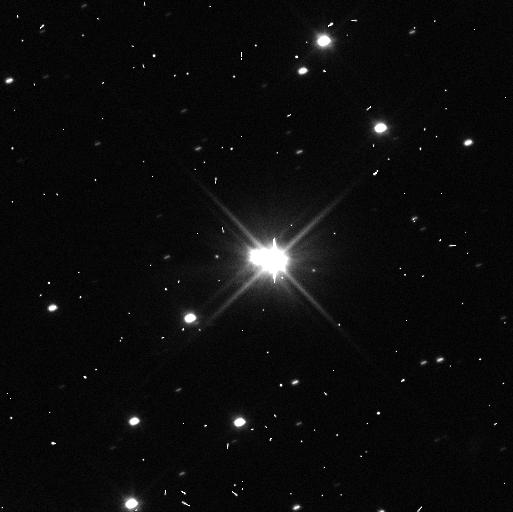
Target: PLUTO-SYSTEM. Instrument: WFC3/UVIS. Filter: F350LP. Exposure: 3 min. Observation ID: icok30t4q

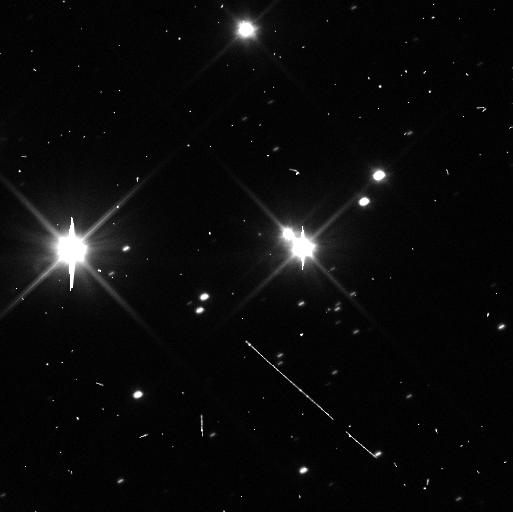
Target: PLUTO-SYSTEM. Instrument: WFC3/UVIS. Filter: F350LP. Exposure: 3 min. Observation ID: icok32uaq

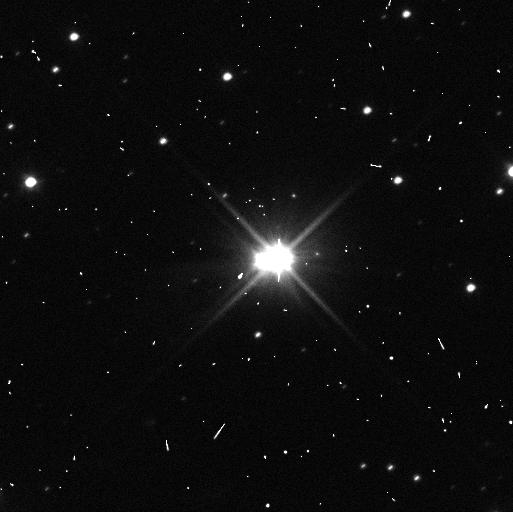
Target: PLUTO-SYSTEM. Instrument: WFC3/UVIS. Filter: F350LP. Exposure: 3 min. Observation ID: icok34j5q

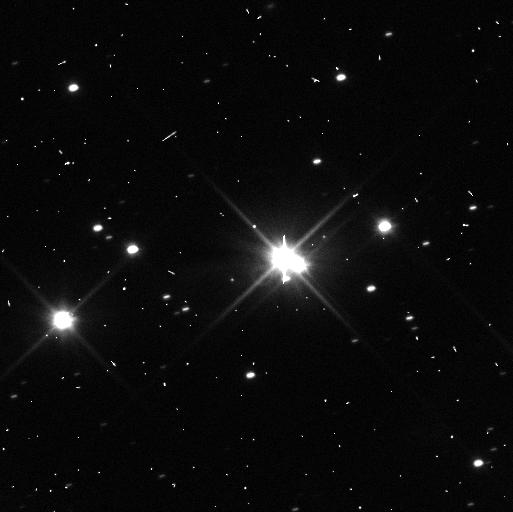
Target: PLUTO-SYSTEM. Instrument: WFC3/UVIS. Filter: F350LP. Exposure: 3 min. Observation ID: icok31k6q

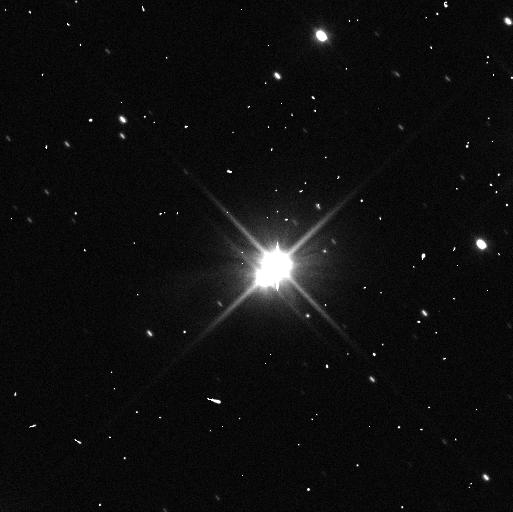
Target: PLUTO-SYSTEM. Instrument: WFC3/UVIS. Filter: F350LP. Exposure: 3 min. Observation ID: icok15ehq

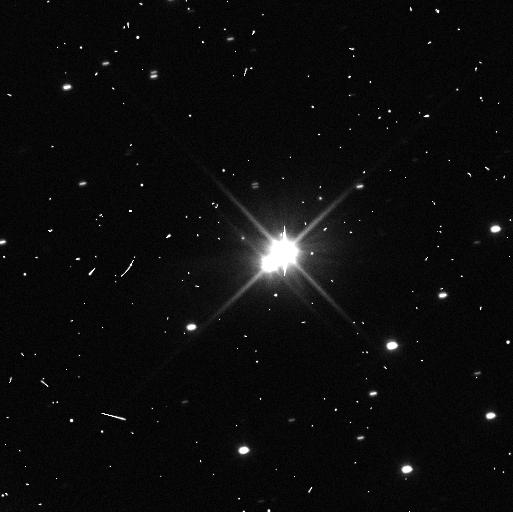
Target: PLUTO-SYSTEM. Instrument: WFC3/UVIS. Filter: F350LP. Exposure: 3 min. Observation ID: icok21ihq

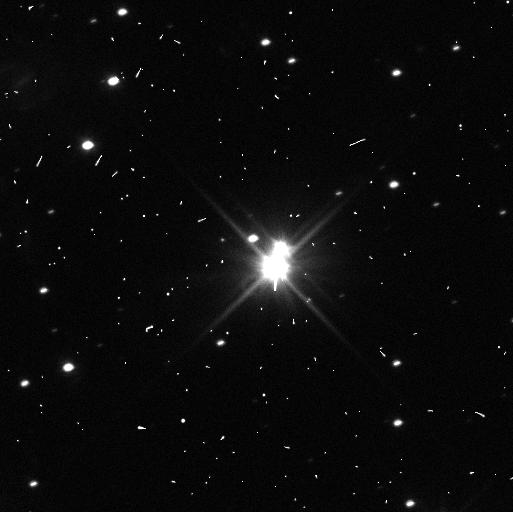
Target: PLUTO-SYSTEM. Instrument: WFC3/UVIS. Filter: F350LP. Exposure: 3 min. Observation ID: icok29inq

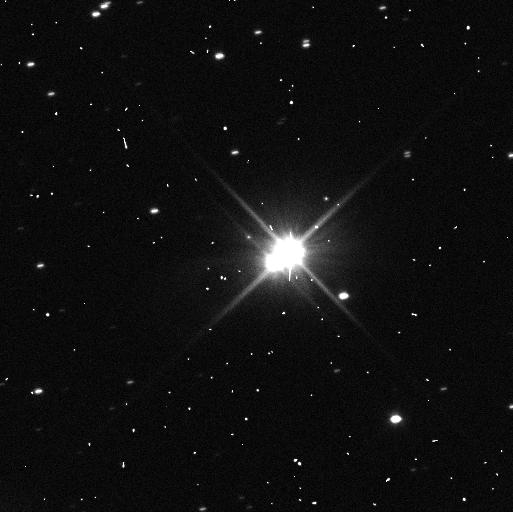
Target: PLUTO-SYSTEM. Instrument: WFC3/UVIS. Filter: F350LP. Exposure: 3 min. Observation ID: icok20hsq

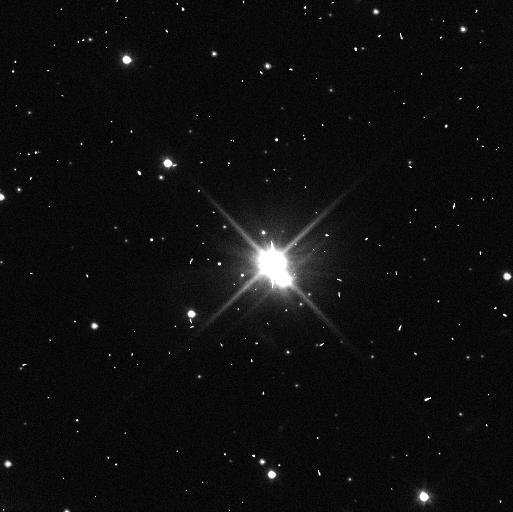
Target: PLUTO-SYSTEM. Instrument: WFC3/UVIS. Filter: F350LP. Exposure: 3 min. Observation ID: icok39m9q

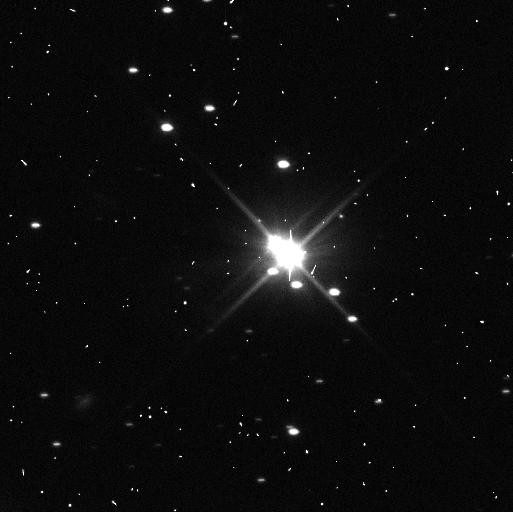
Target: PLUTO-SYSTEM. Instrument: WFC3/UVIS. Filter: F350LP. Exposure: 3 min. Observation ID: icok19cnq

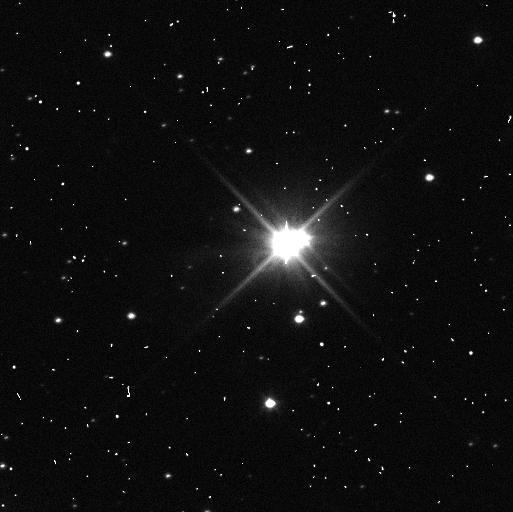
Target: PLUTO-SYSTEM. Instrument: WFC3/UVIS. Filter: F350LP. Exposure: 3 min. Observation ID: icok36rsq

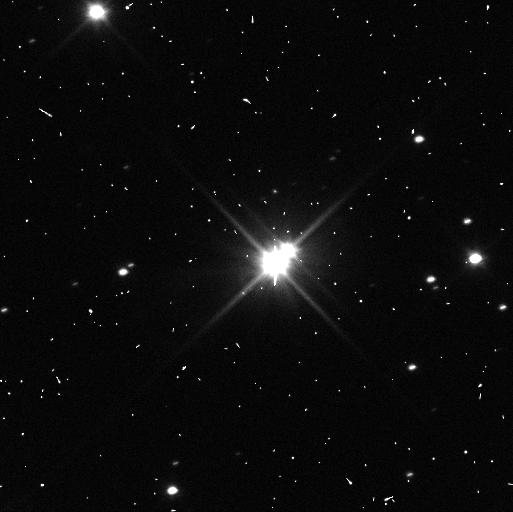
Target: PLUTO-SYSTEM. Instrument: WFC3/UVIS. Filter: F350LP. Exposure: 3 min. Observation ID: icok25huq

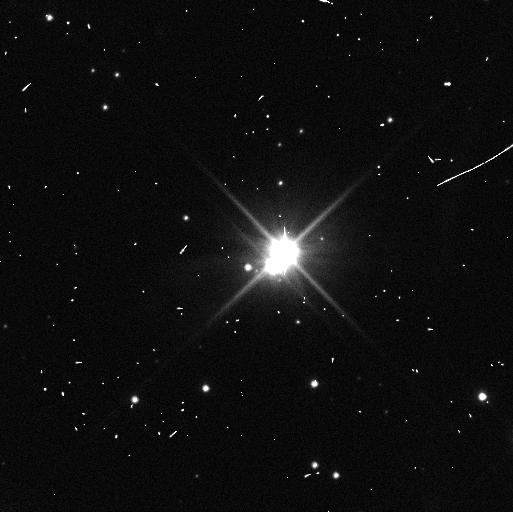
Target: PLUTO-SYSTEM. Instrument: WFC3/UVIS. Filter: F350LP. Exposure: 3 min. Observation ID: icok03ijq

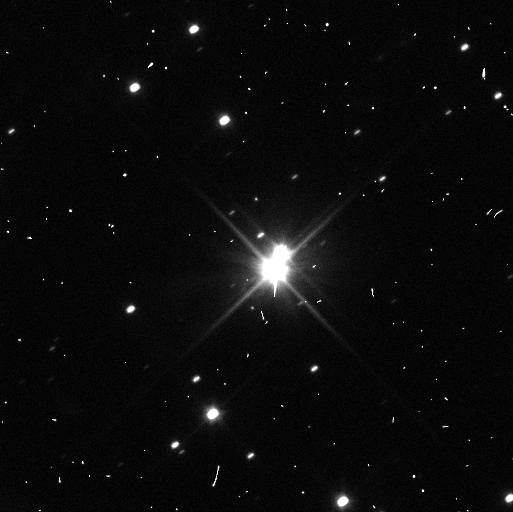
Target: PLUTO-SYSTEM. Instrument: WFC3/UVIS. Filter: F350LP. Exposure: 3 min. Observation ID: icok26iwq

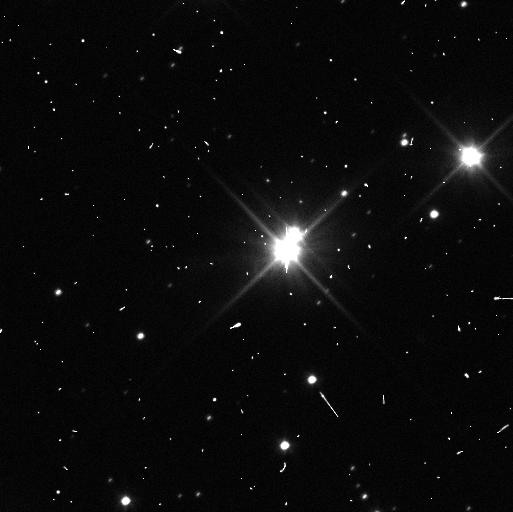
Target: PLUTO-SYSTEM. Instrument: WFC3/UVIS. Filter: F350LP. Exposure: 3 min. Observation ID: icok35gtq

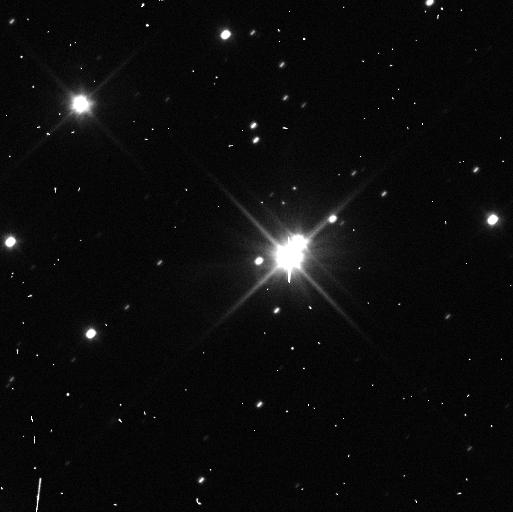
Target: PLUTO-SYSTEM. Instrument: WFC3/UVIS. Filter: F350LP. Exposure: 3 min. Observation ID: icok09ykq

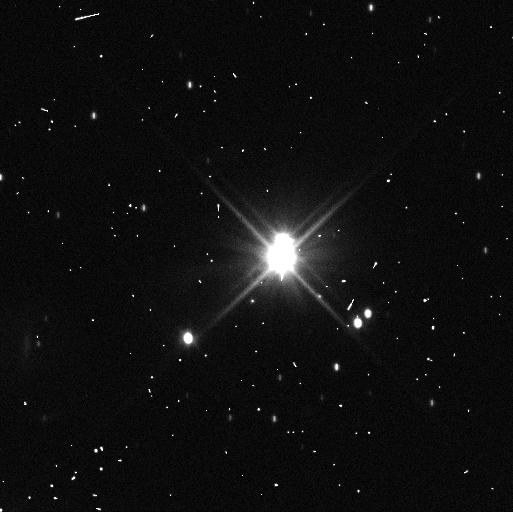
Target: PLUTO-SYSTEM. Instrument: WFC3/UVIS. Filter: F350LP. Exposure: 3 min. Observation ID: icok12voq

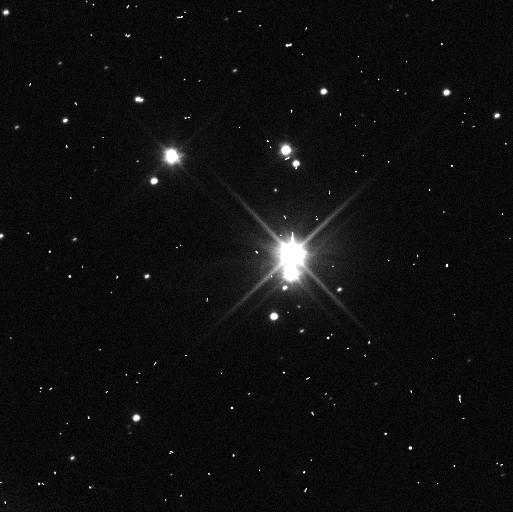
Target: PLUTO-SYSTEM. Instrument: WFC3/UVIS. Filter: F350LP. Exposure: 3 min. Observation ID: icok01hjq

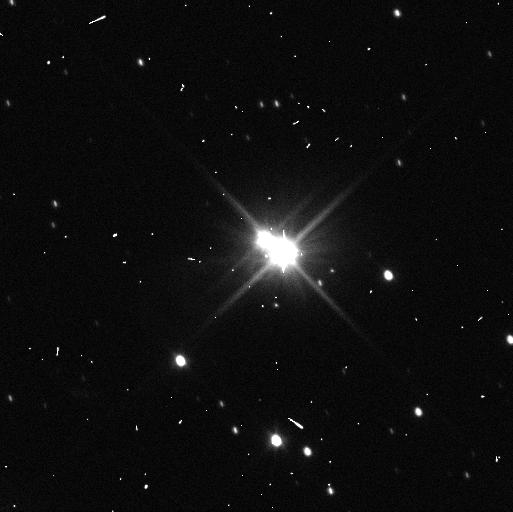
Target: PLUTO-SYSTEM. Instrument: WFC3/UVIS. Filter: F350LP. Exposure: 3 min. Observation ID: icok13cjq

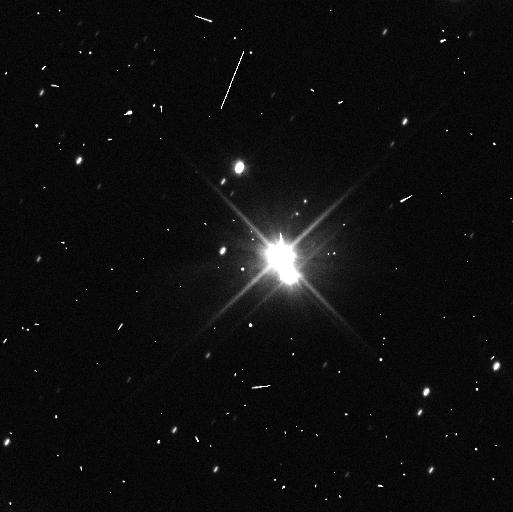
Target: PLUTO-SYSTEM. Instrument: WFC3/UVIS. Filter: F350LP. Exposure: 3 min. Observation ID: icok08mrq

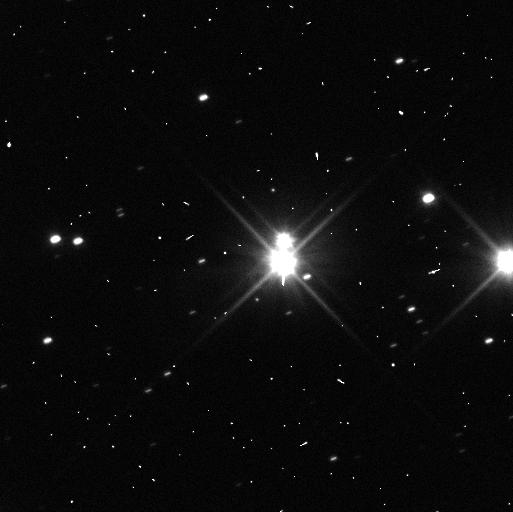
Target: PLUTO-SYSTEM. Instrument: WFC3/UVIS. Filter: F350LP. Exposure: 3 min. Observation ID: icok27m2q

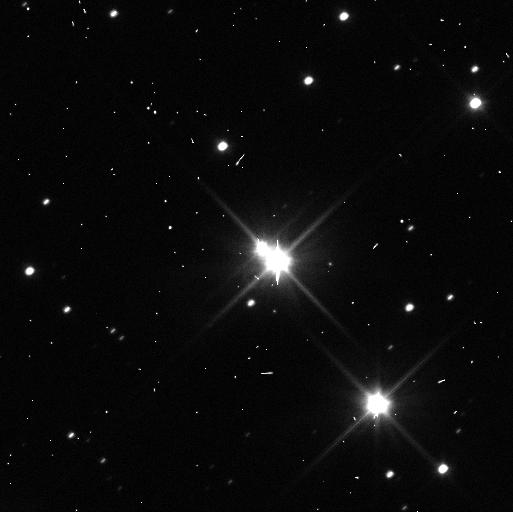
Target: PLUTO-SYSTEM. Instrument: WFC3/UVIS. Filter: F350LP. Exposure: 3 min. Observation ID: icok33gaq

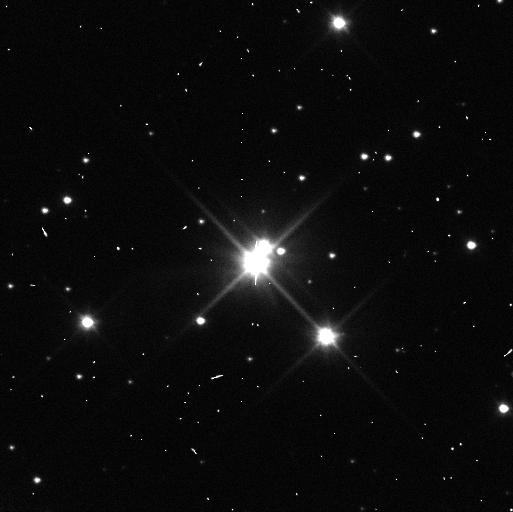
Target: PLUTO-SYSTEM. Instrument: WFC3/UVIS. Filter: F350LP. Exposure: 3 min. Observation ID: icok38rrq

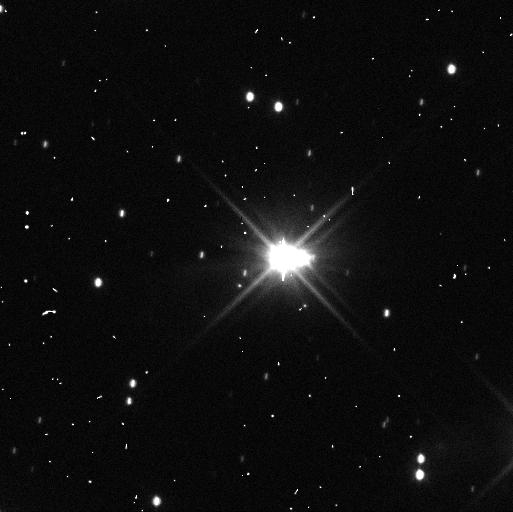
Target: PLUTO-SYSTEM. Instrument: WFC3/UVIS. Filter: F350LP. Exposure: 3 min. Observation ID: icok11r7q

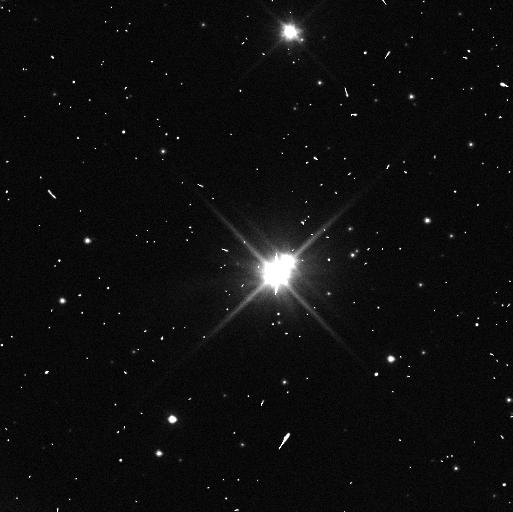
Target: PLUTO-SYSTEM. Instrument: WFC3/UVIS. Filter: F350LP. Exposure: 3 min. Observation ID: icok40nzq

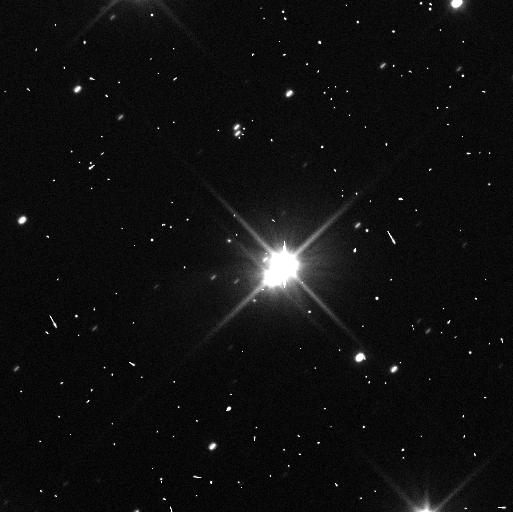
Target: PLUTO-SYSTEM. Instrument: WFC3/UVIS. Filter: F350LP. Exposure: 3 min. Observation ID: icok10zpq

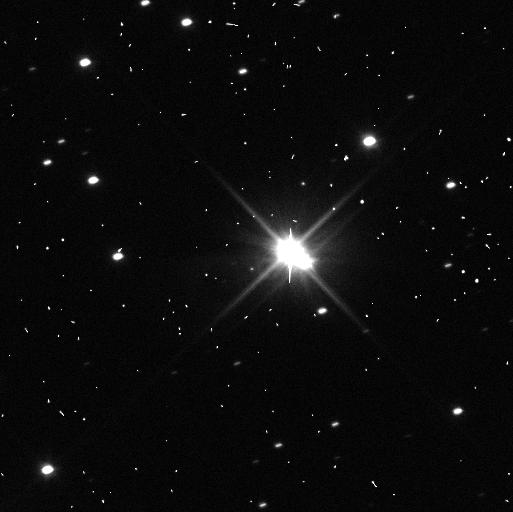
Target: PLUTO-SYSTEM. Instrument: WFC3/UVIS. Filter: F350LP. Exposure: 3 min. Observation ID: icok23cwq

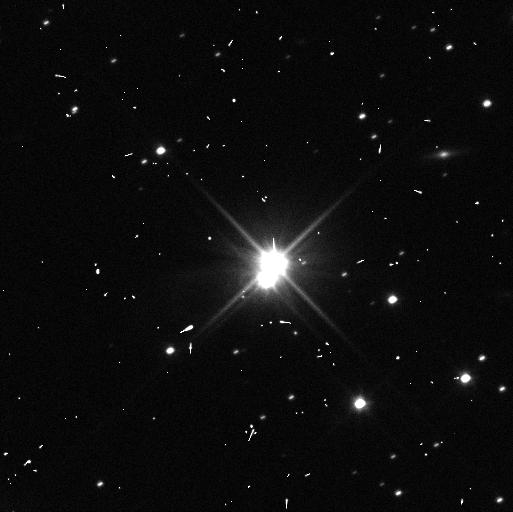
Target: PLUTO-SYSTEM. Instrument: WFC3/UVIS. Filter: F350LP. Exposure: 3 min. Observation ID: icok07bfq

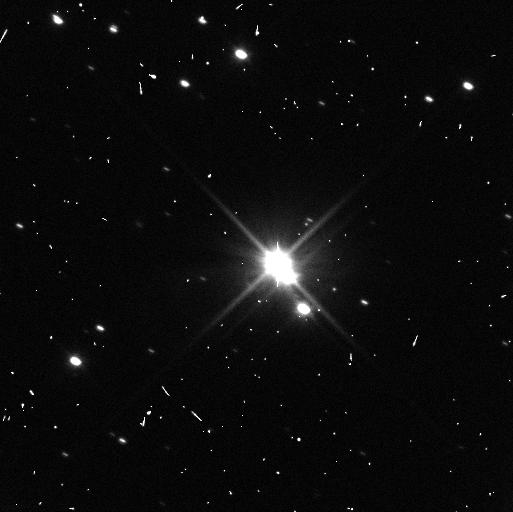
Target: PLUTO-SYSTEM. Instrument: WFC3/UVIS. Filter: F350LP. Exposure: 3 min. Observation ID: icok16j5q

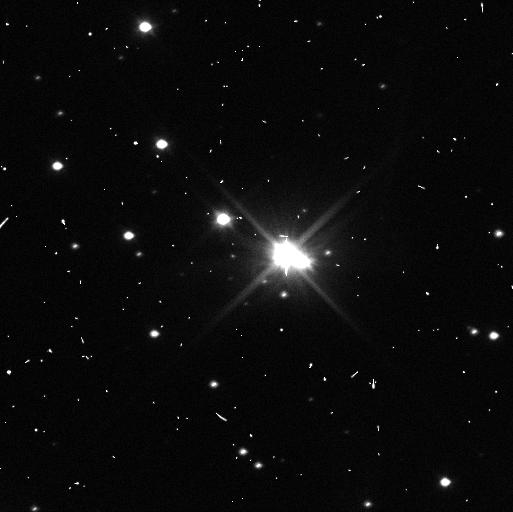
Target: PLUTO-SYSTEM. Instrument: WFC3/UVIS. Filter: F350LP. Exposure: 3 min. Observation ID: icok05htq

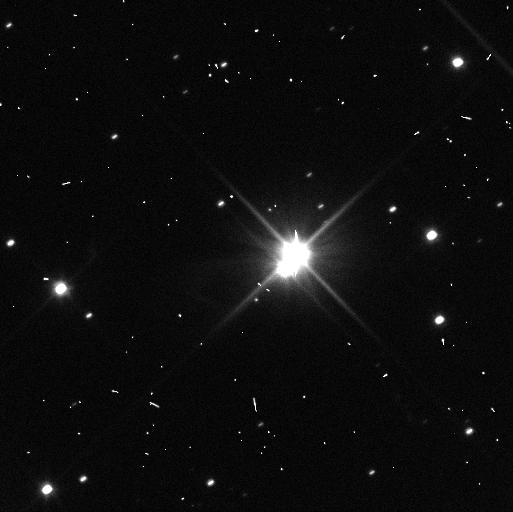
Target: PLUTO-SYSTEM. Instrument: WFC3/UVIS. Filter: F350LP. Exposure: 3 min. Observation ID: icok06lfq

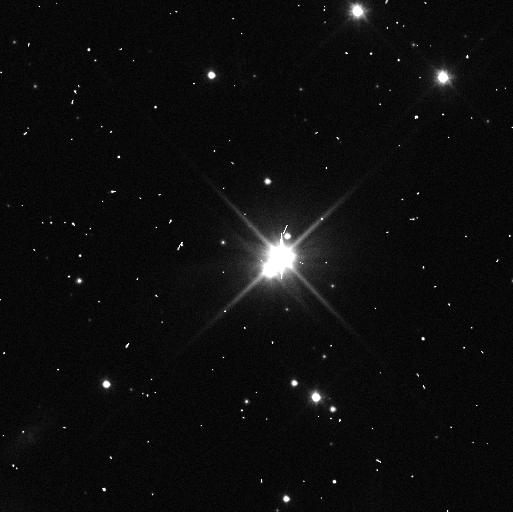
Target: PLUTO-SYSTEM. Instrument: WFC3/UVIS. Filter: F350LP. Exposure: 3 min. Observation ID: icok02bcq

Observations of the Pluto System During the New Horizons Encounter Epoch (PI: Buie, Marc W.)

We propose a comprehensive set of observations of the Pluto system that will leverage upon the contemporaneous New Horizons flyby to study the surfaces of all the bodies in the system, rotation states of the outer satellites, and provide improved masses. These observations comprise a tightly integrated set of WFC3 imaging and grism data that span from Feb 2015 to Oct 2015, critically providing a broader temporal context for most fully understanding the once-in-a-lifetime encounter snapshot. A small portion of the data collected will also be directly useful for cross-calibrating HST and ground-based data with the New Horizons data. Our science objectives address both the past formation and current evolution of the Pluto system, thereby setting this system into the larger context of the Kuiper Belt. For example, the rotation state measurements anchored with the New Horizons data represent a truly unique dataset that is unlikely to ever be achievable for any similar-sized satellites or Kuiper Belt objects for many decades to come. As such, this proposal will provide a legacy dataset for understanding the diverse members Pluto system and by extension, analogous members of the Kuiper Belt.